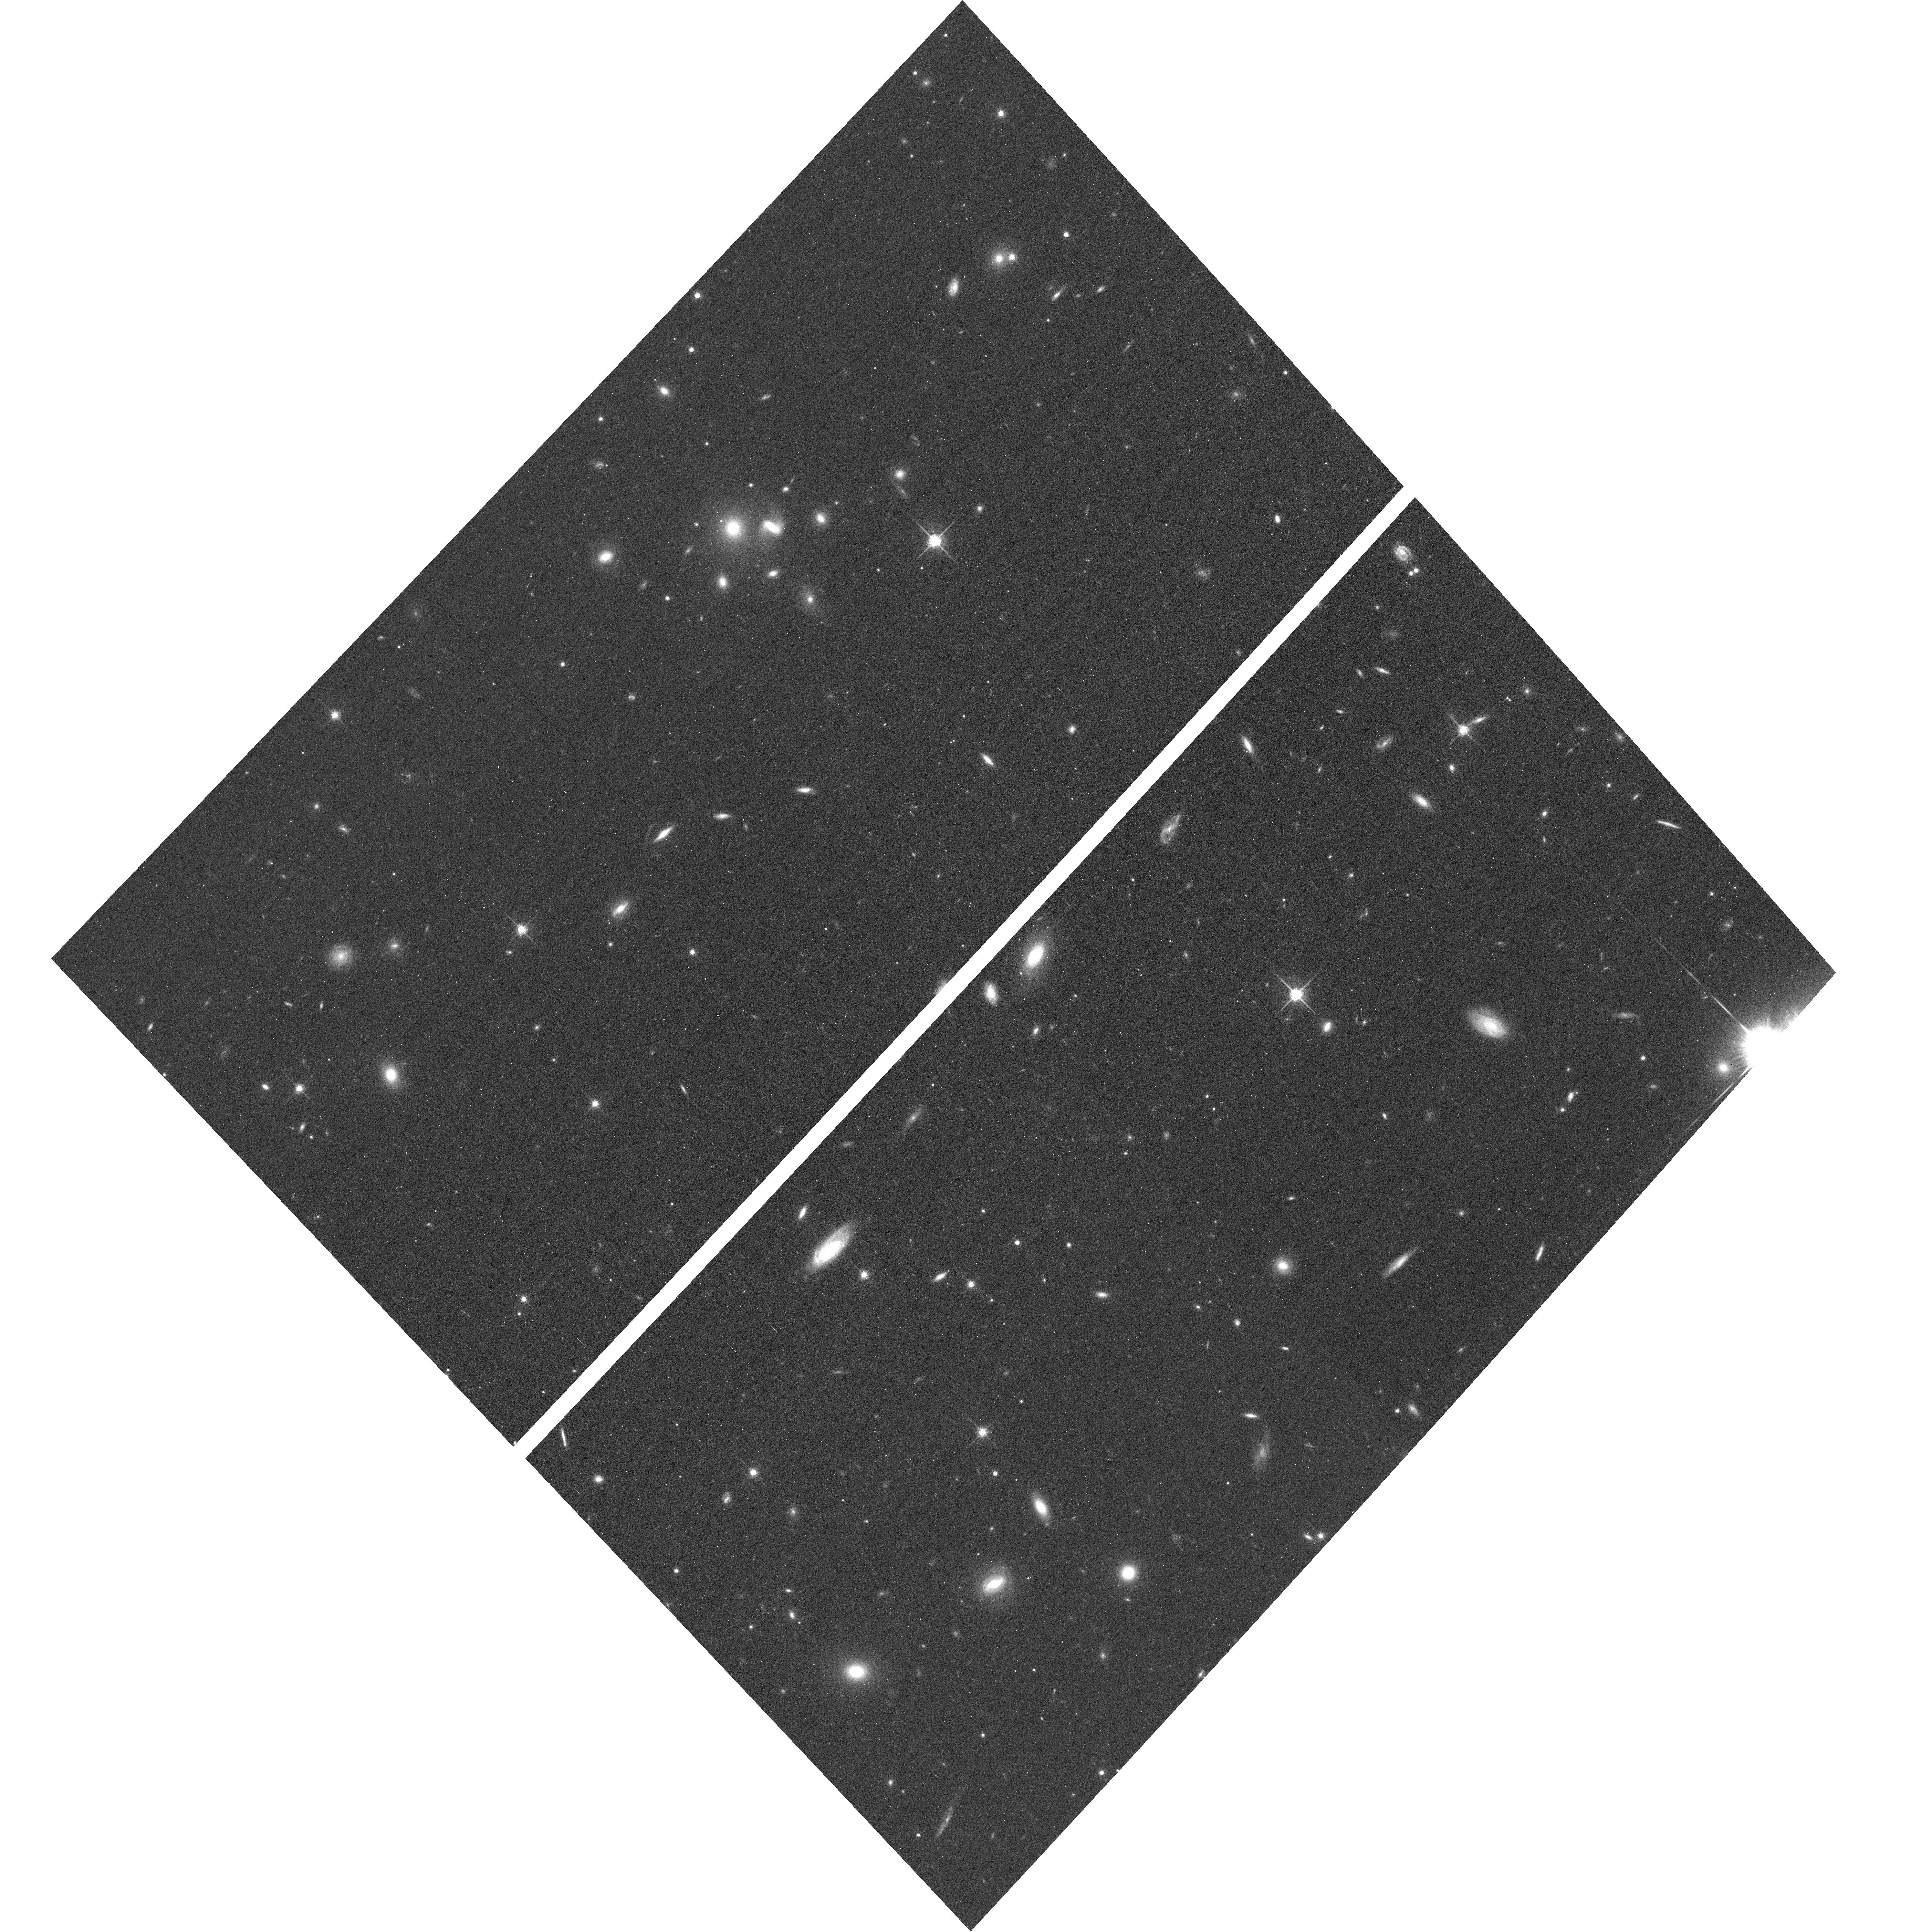
Target: ABELL2261-ACSPAR1
Instrument: ACS/WFC
Filter: F775W
Exposure: 13 min
Observation ID: hst_12066_a6_acs_wfc_f775w_jbeza6

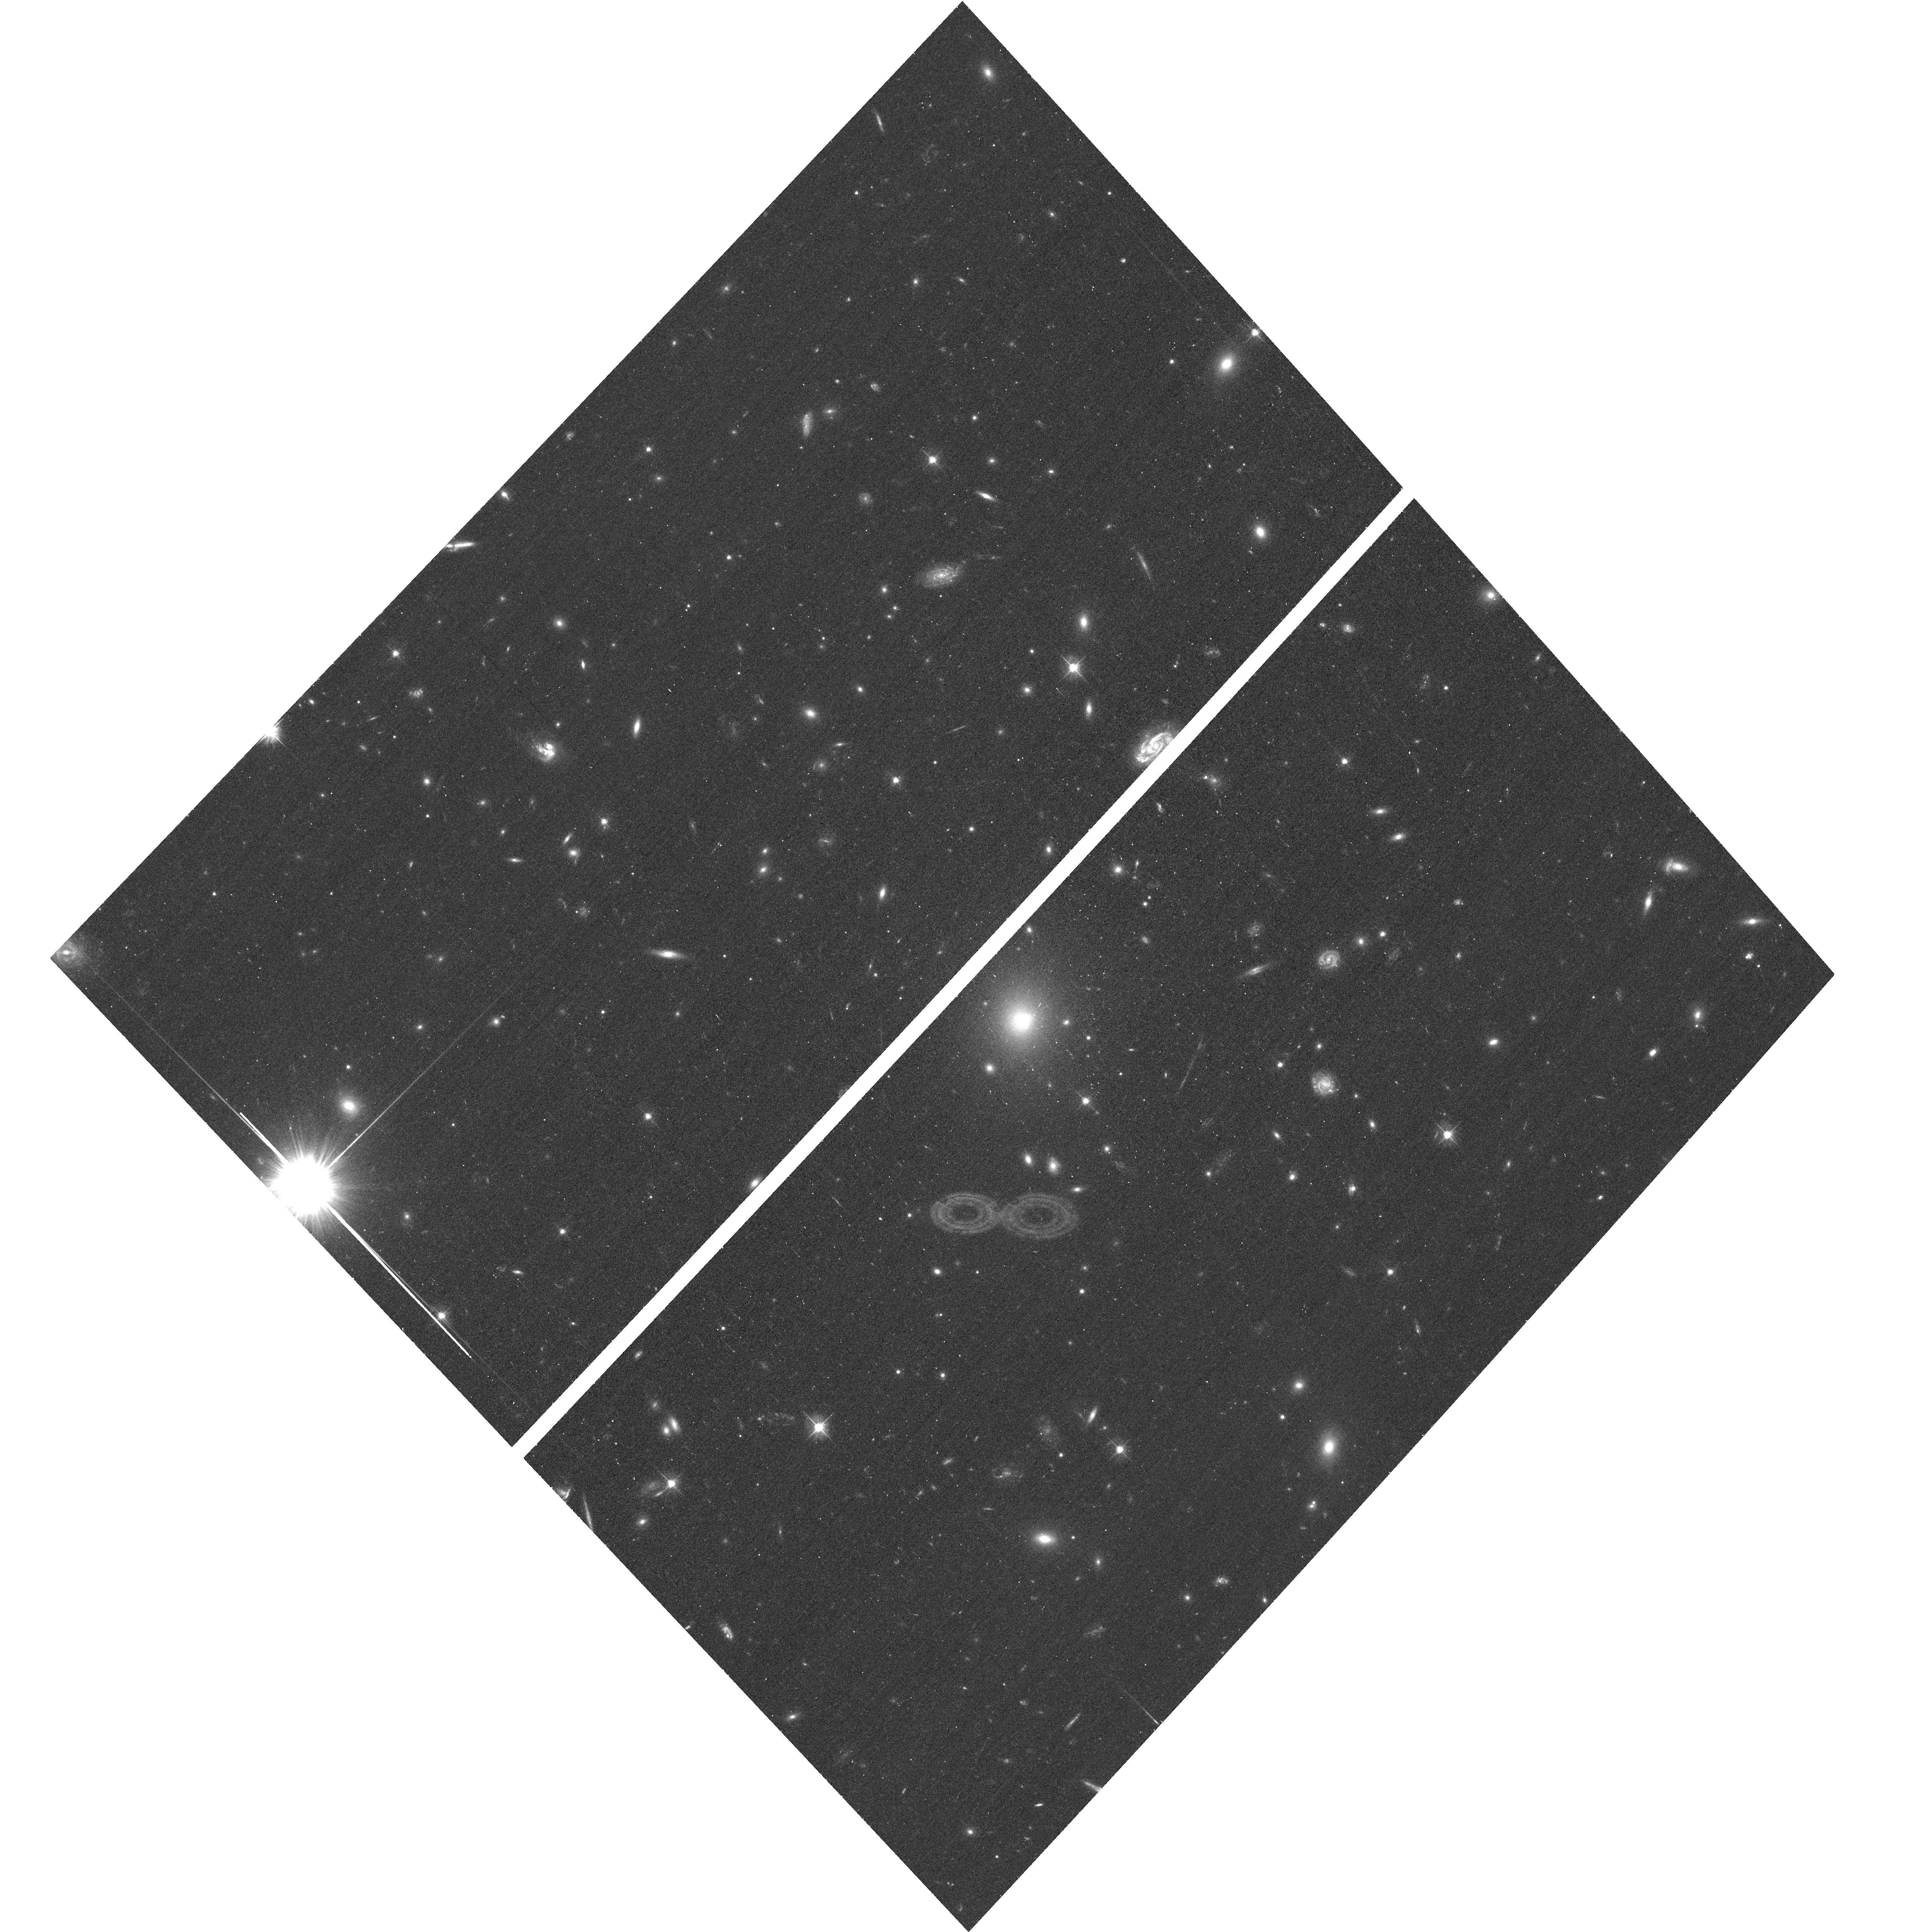
Target: ABELL2261
Instrument: ACS/WFC
Filter: F475W
Exposure: 17 min
Observation ID: hst_12066_a1_acs_wfc_f475w_jbeza1

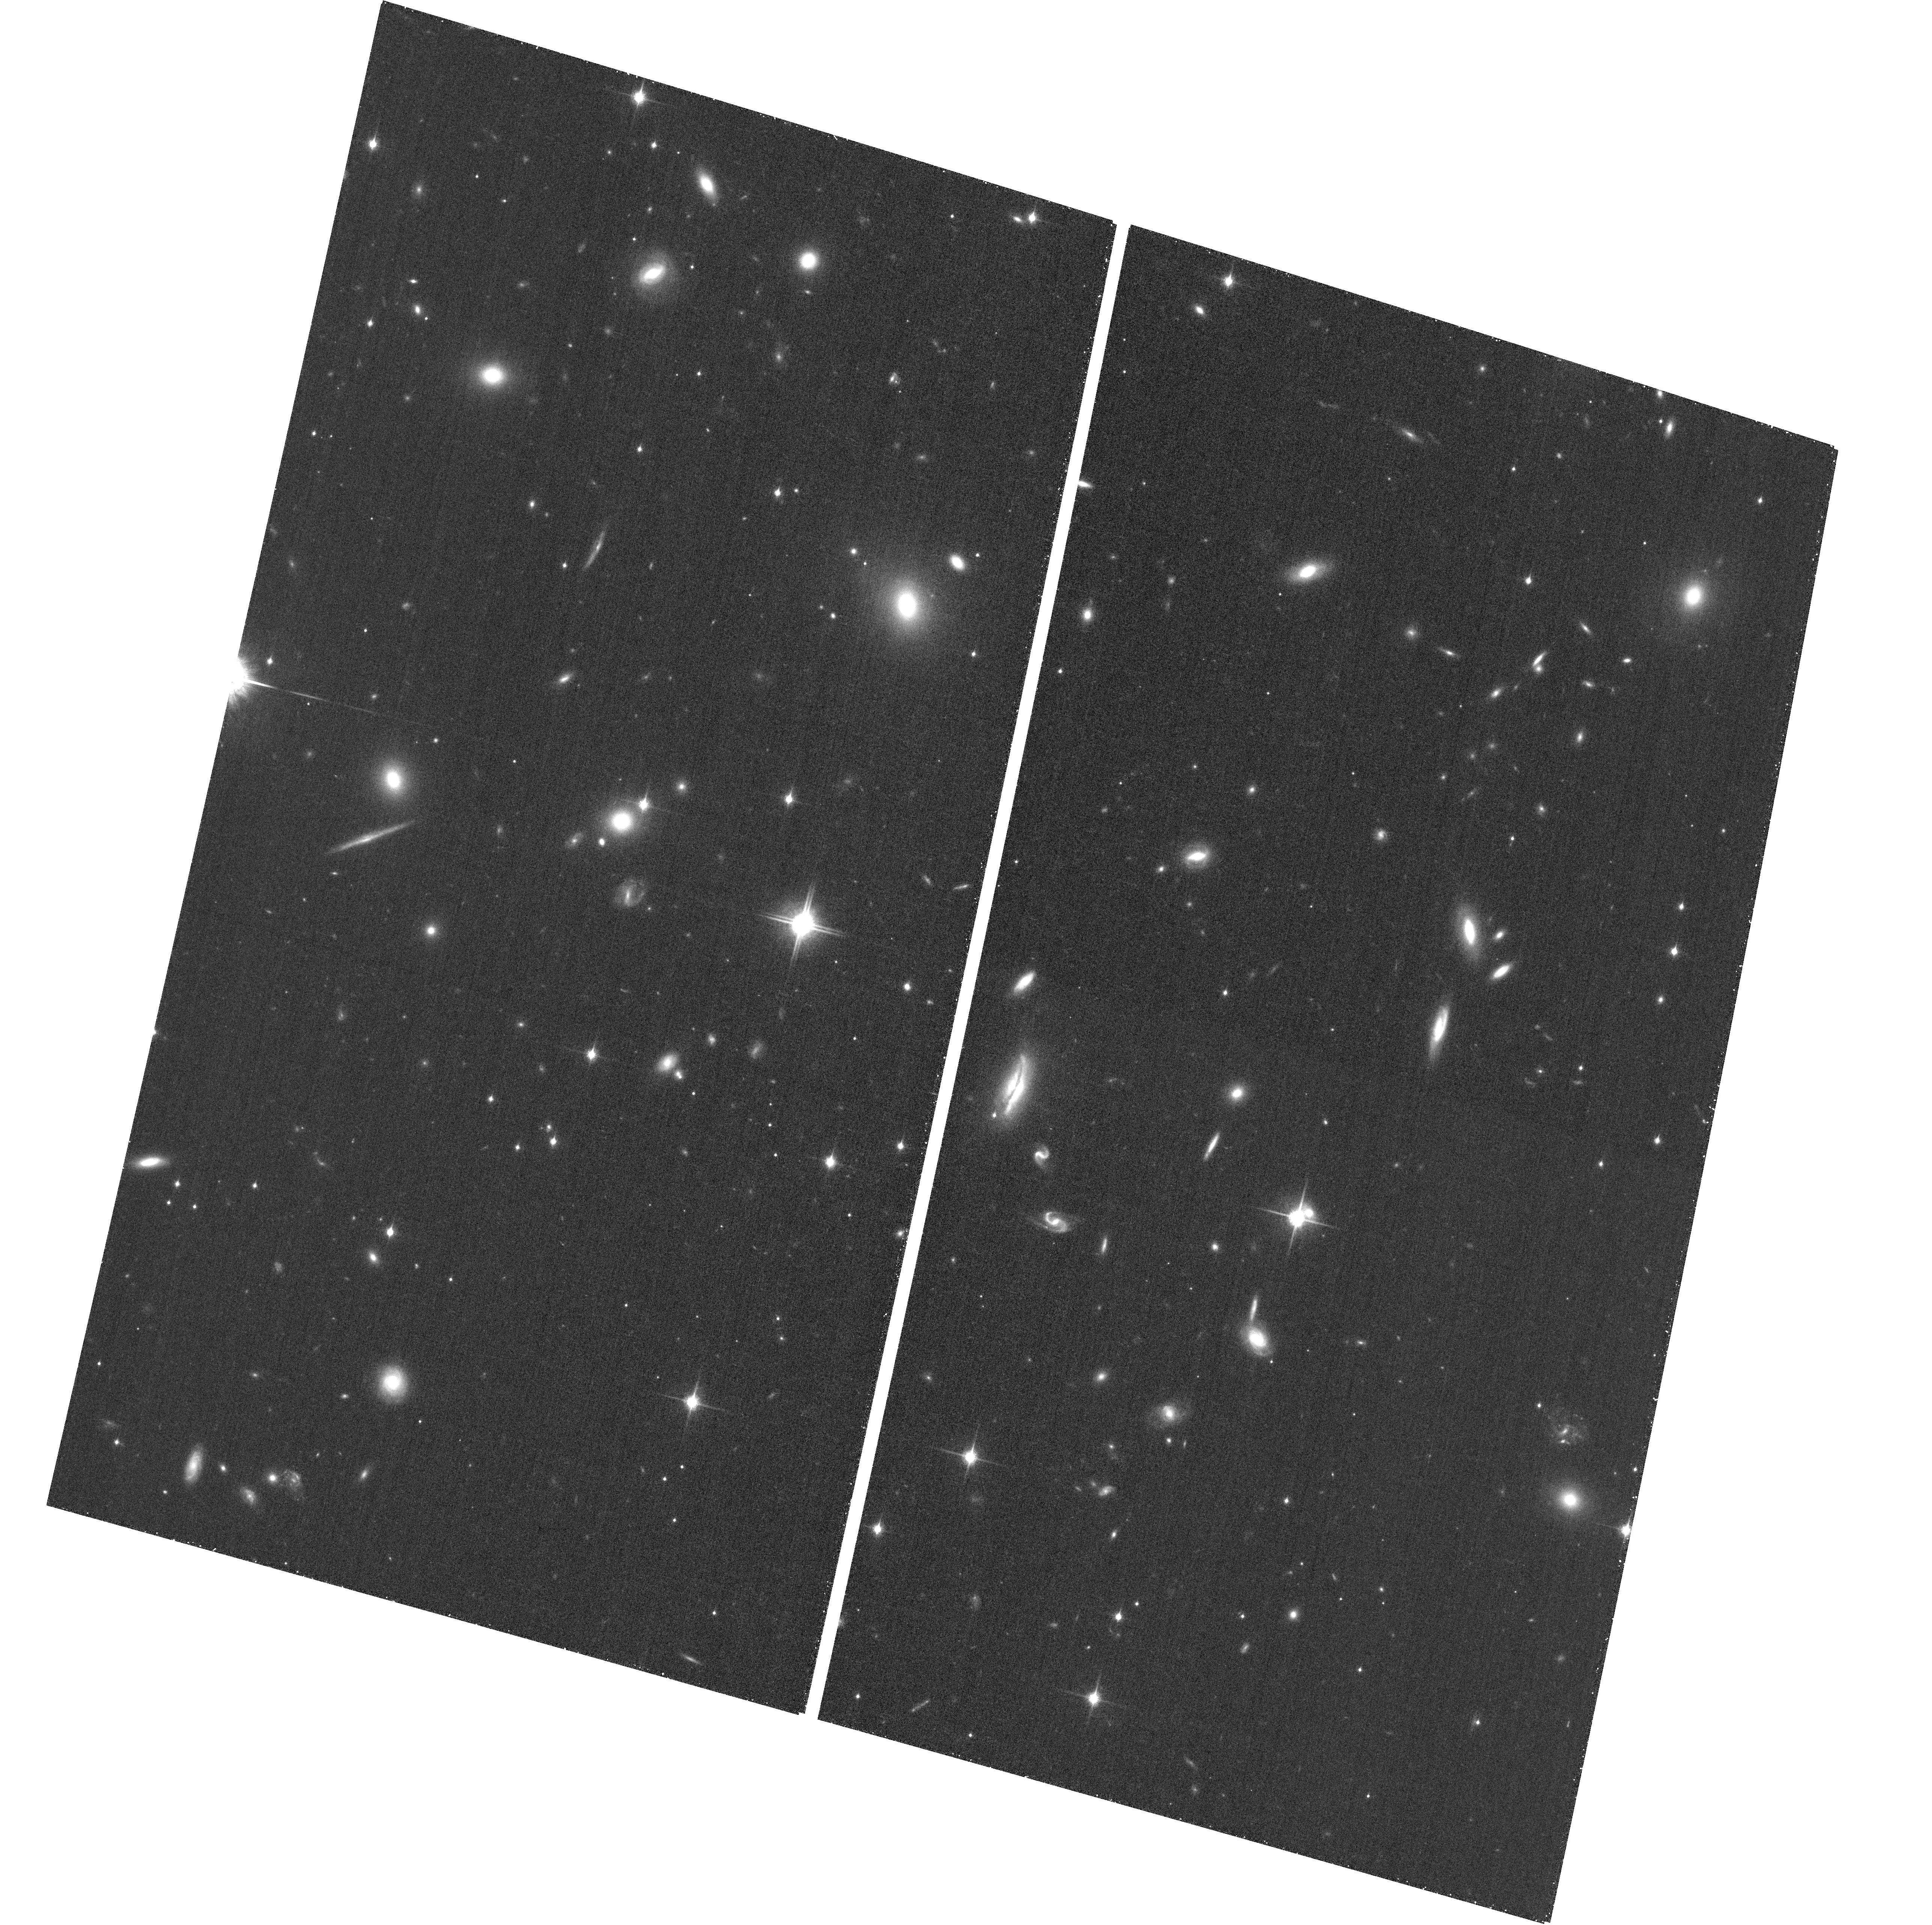
Target: ABELL2261-ACSPAR2
Instrument: ACS/WFC
Filter: F850LP
Exposure: 26 min
Observation ID: hst_12066_b1_acs_wfc_f850lp_jbezb1

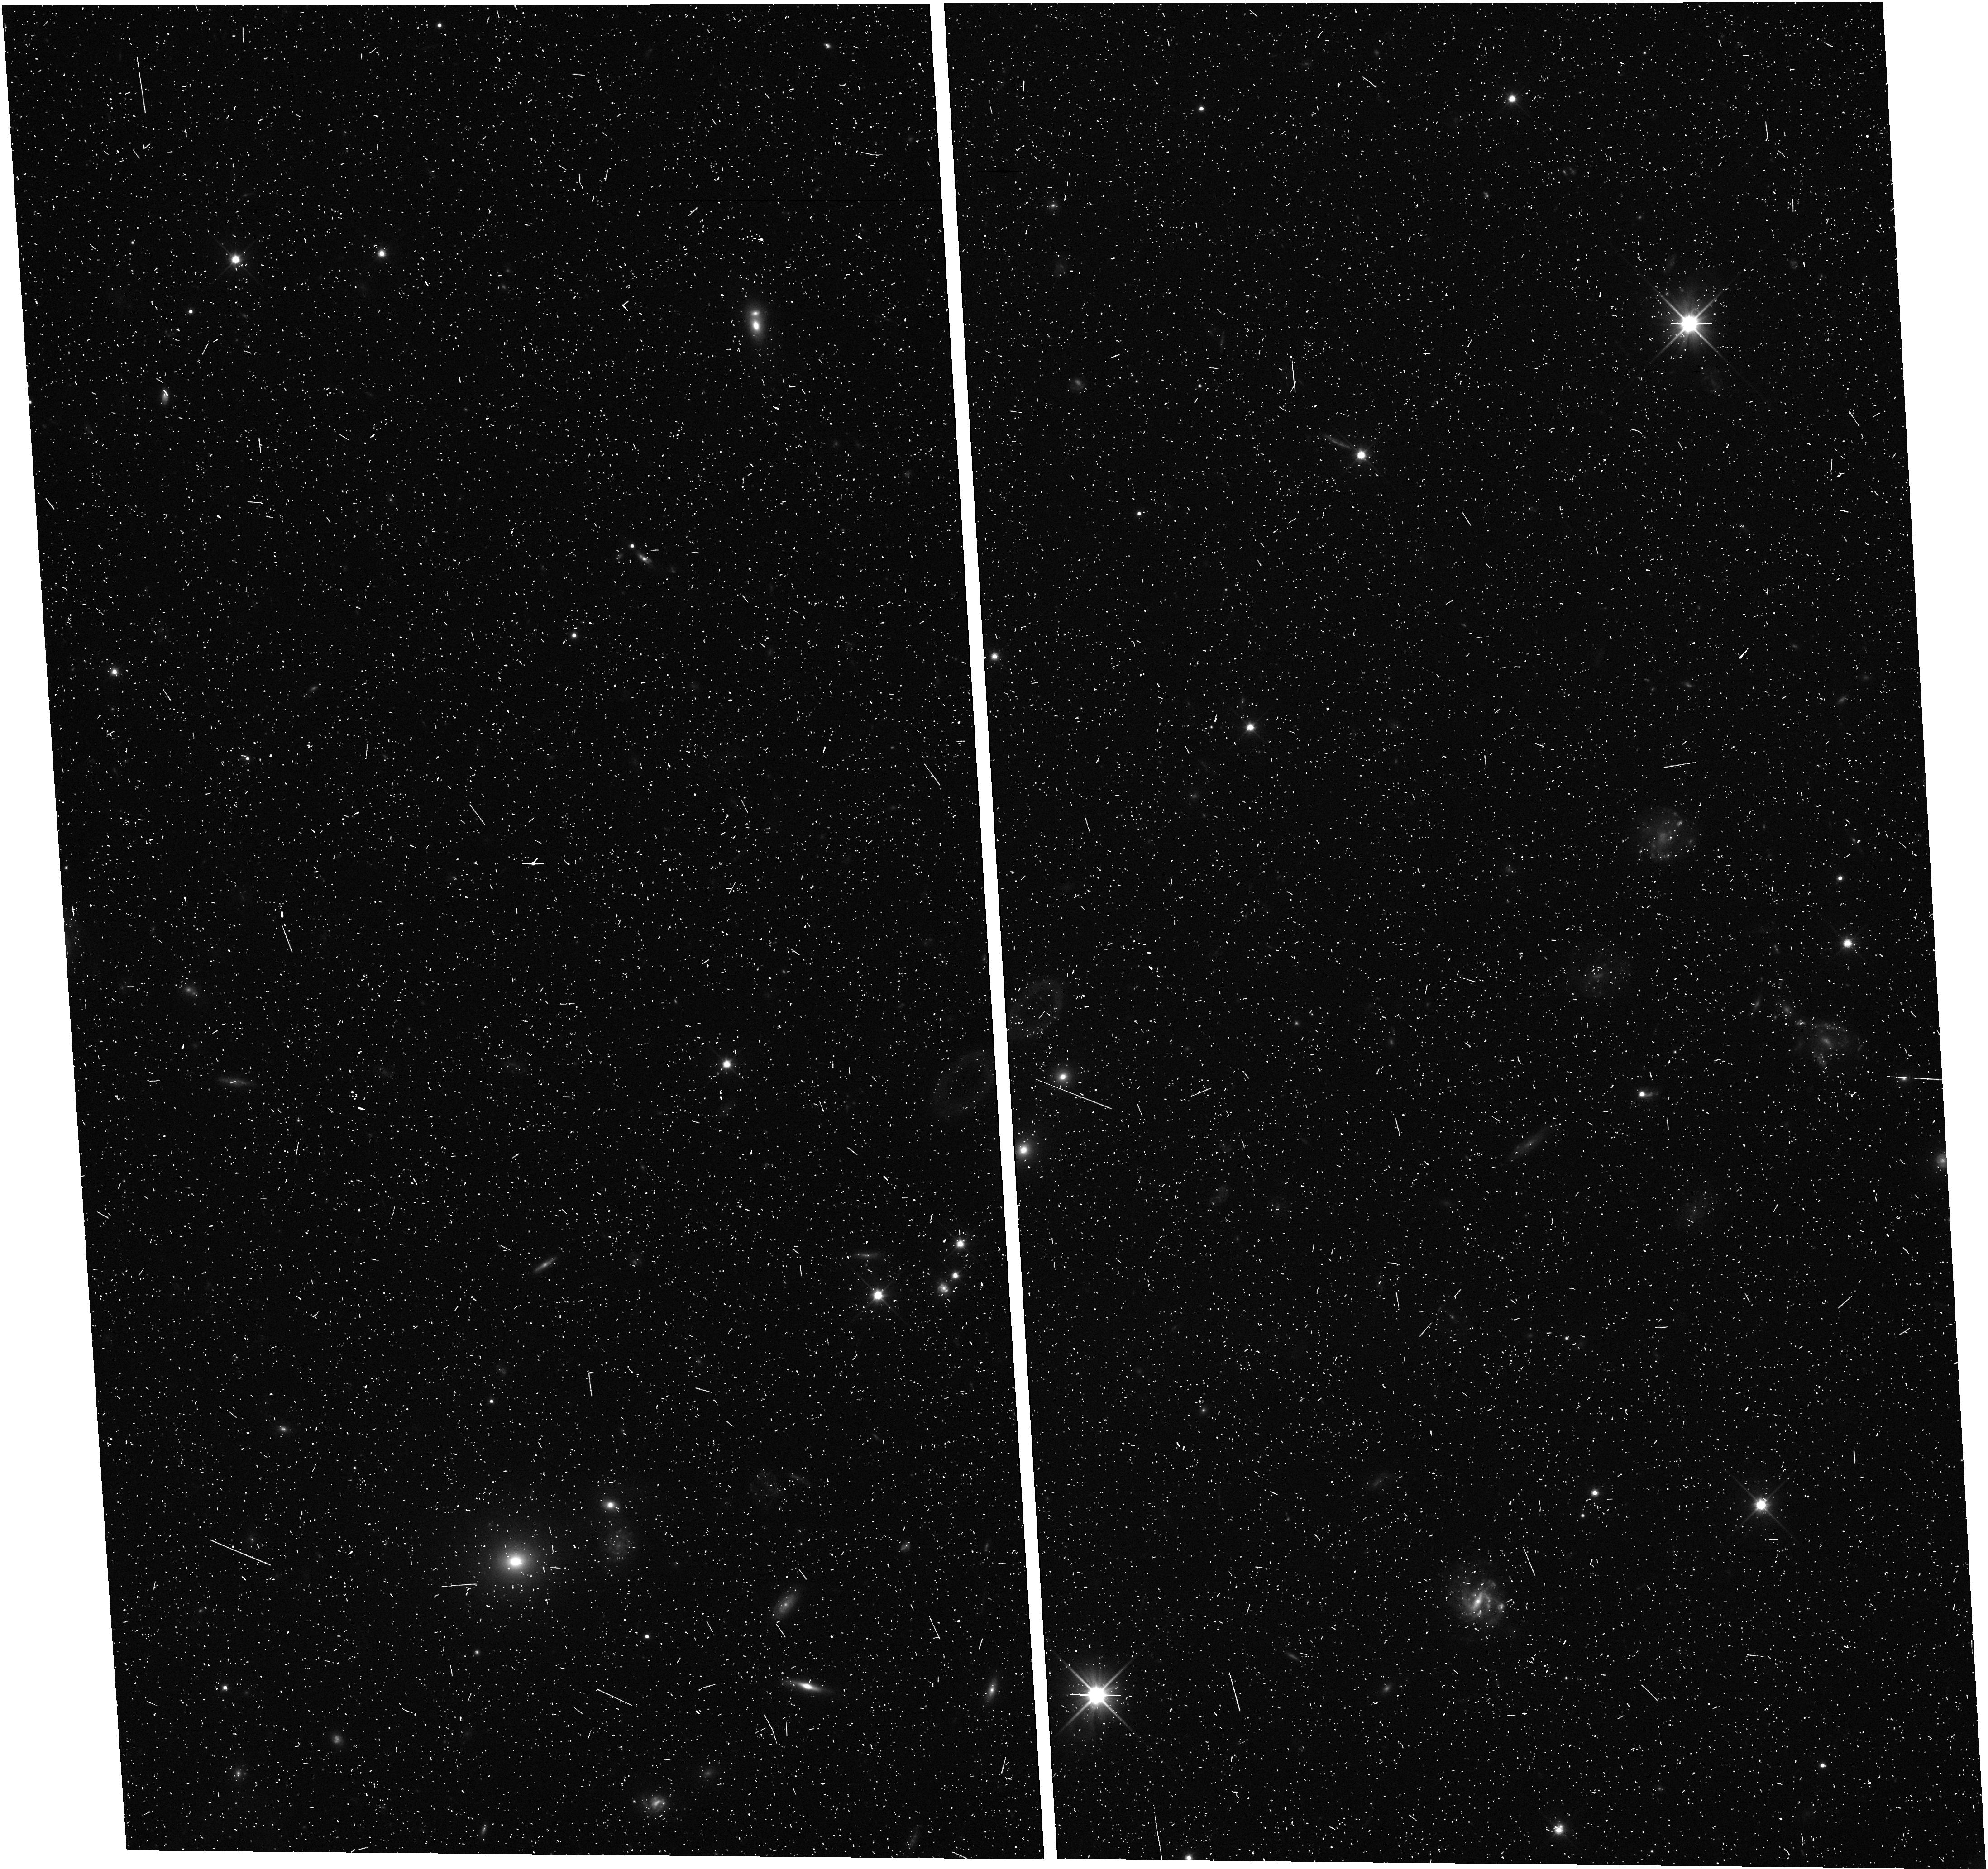
Target: ABELL2261-WFC3PAR1
Instrument: WFC3/UVIS
Filter: F350LP
Exposure: 11 min
Observation ID: hst_12066_a0_wfc3_uvis_f350lp_ibeza0

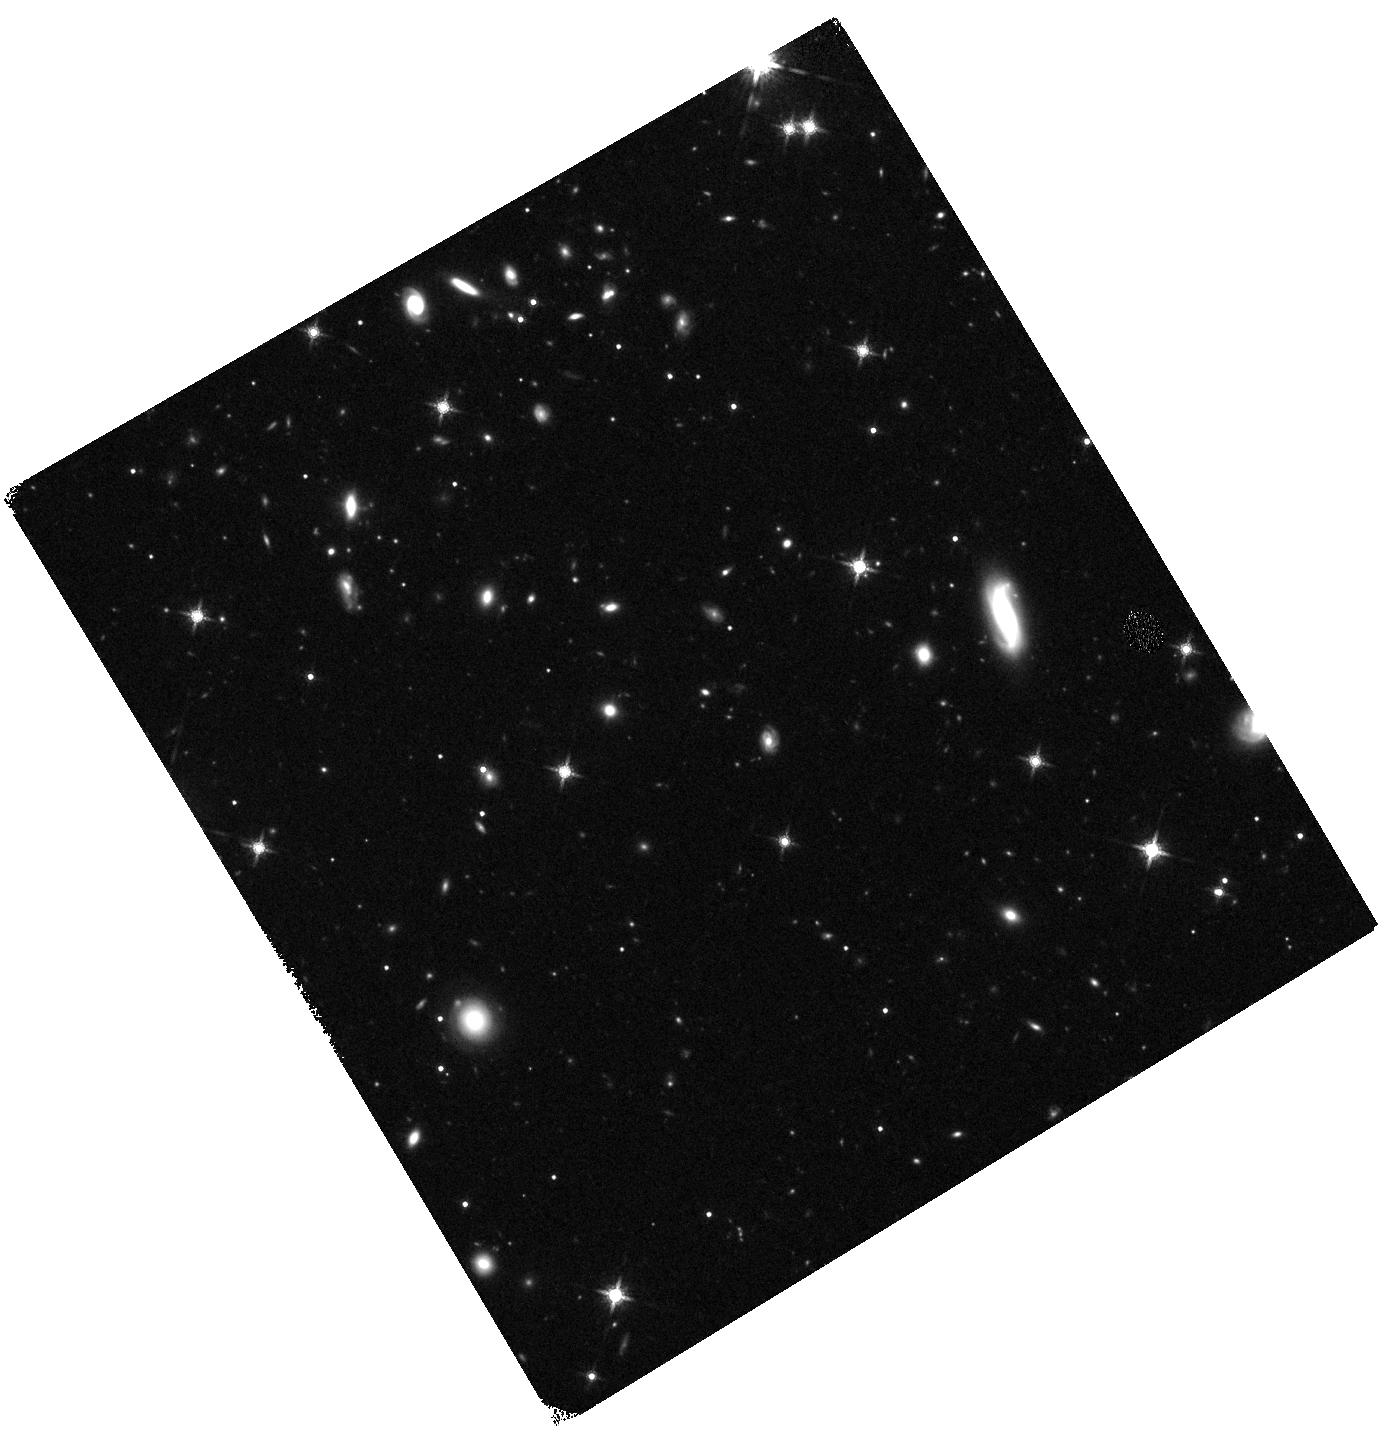
Target: ABELL2261-WFC3PAR2
Instrument: WFC3/IR
Filter: F160W
Exposure: 20 min
Observation ID: hst_12066_b7_wfc3_ir_f160w_ibezb7

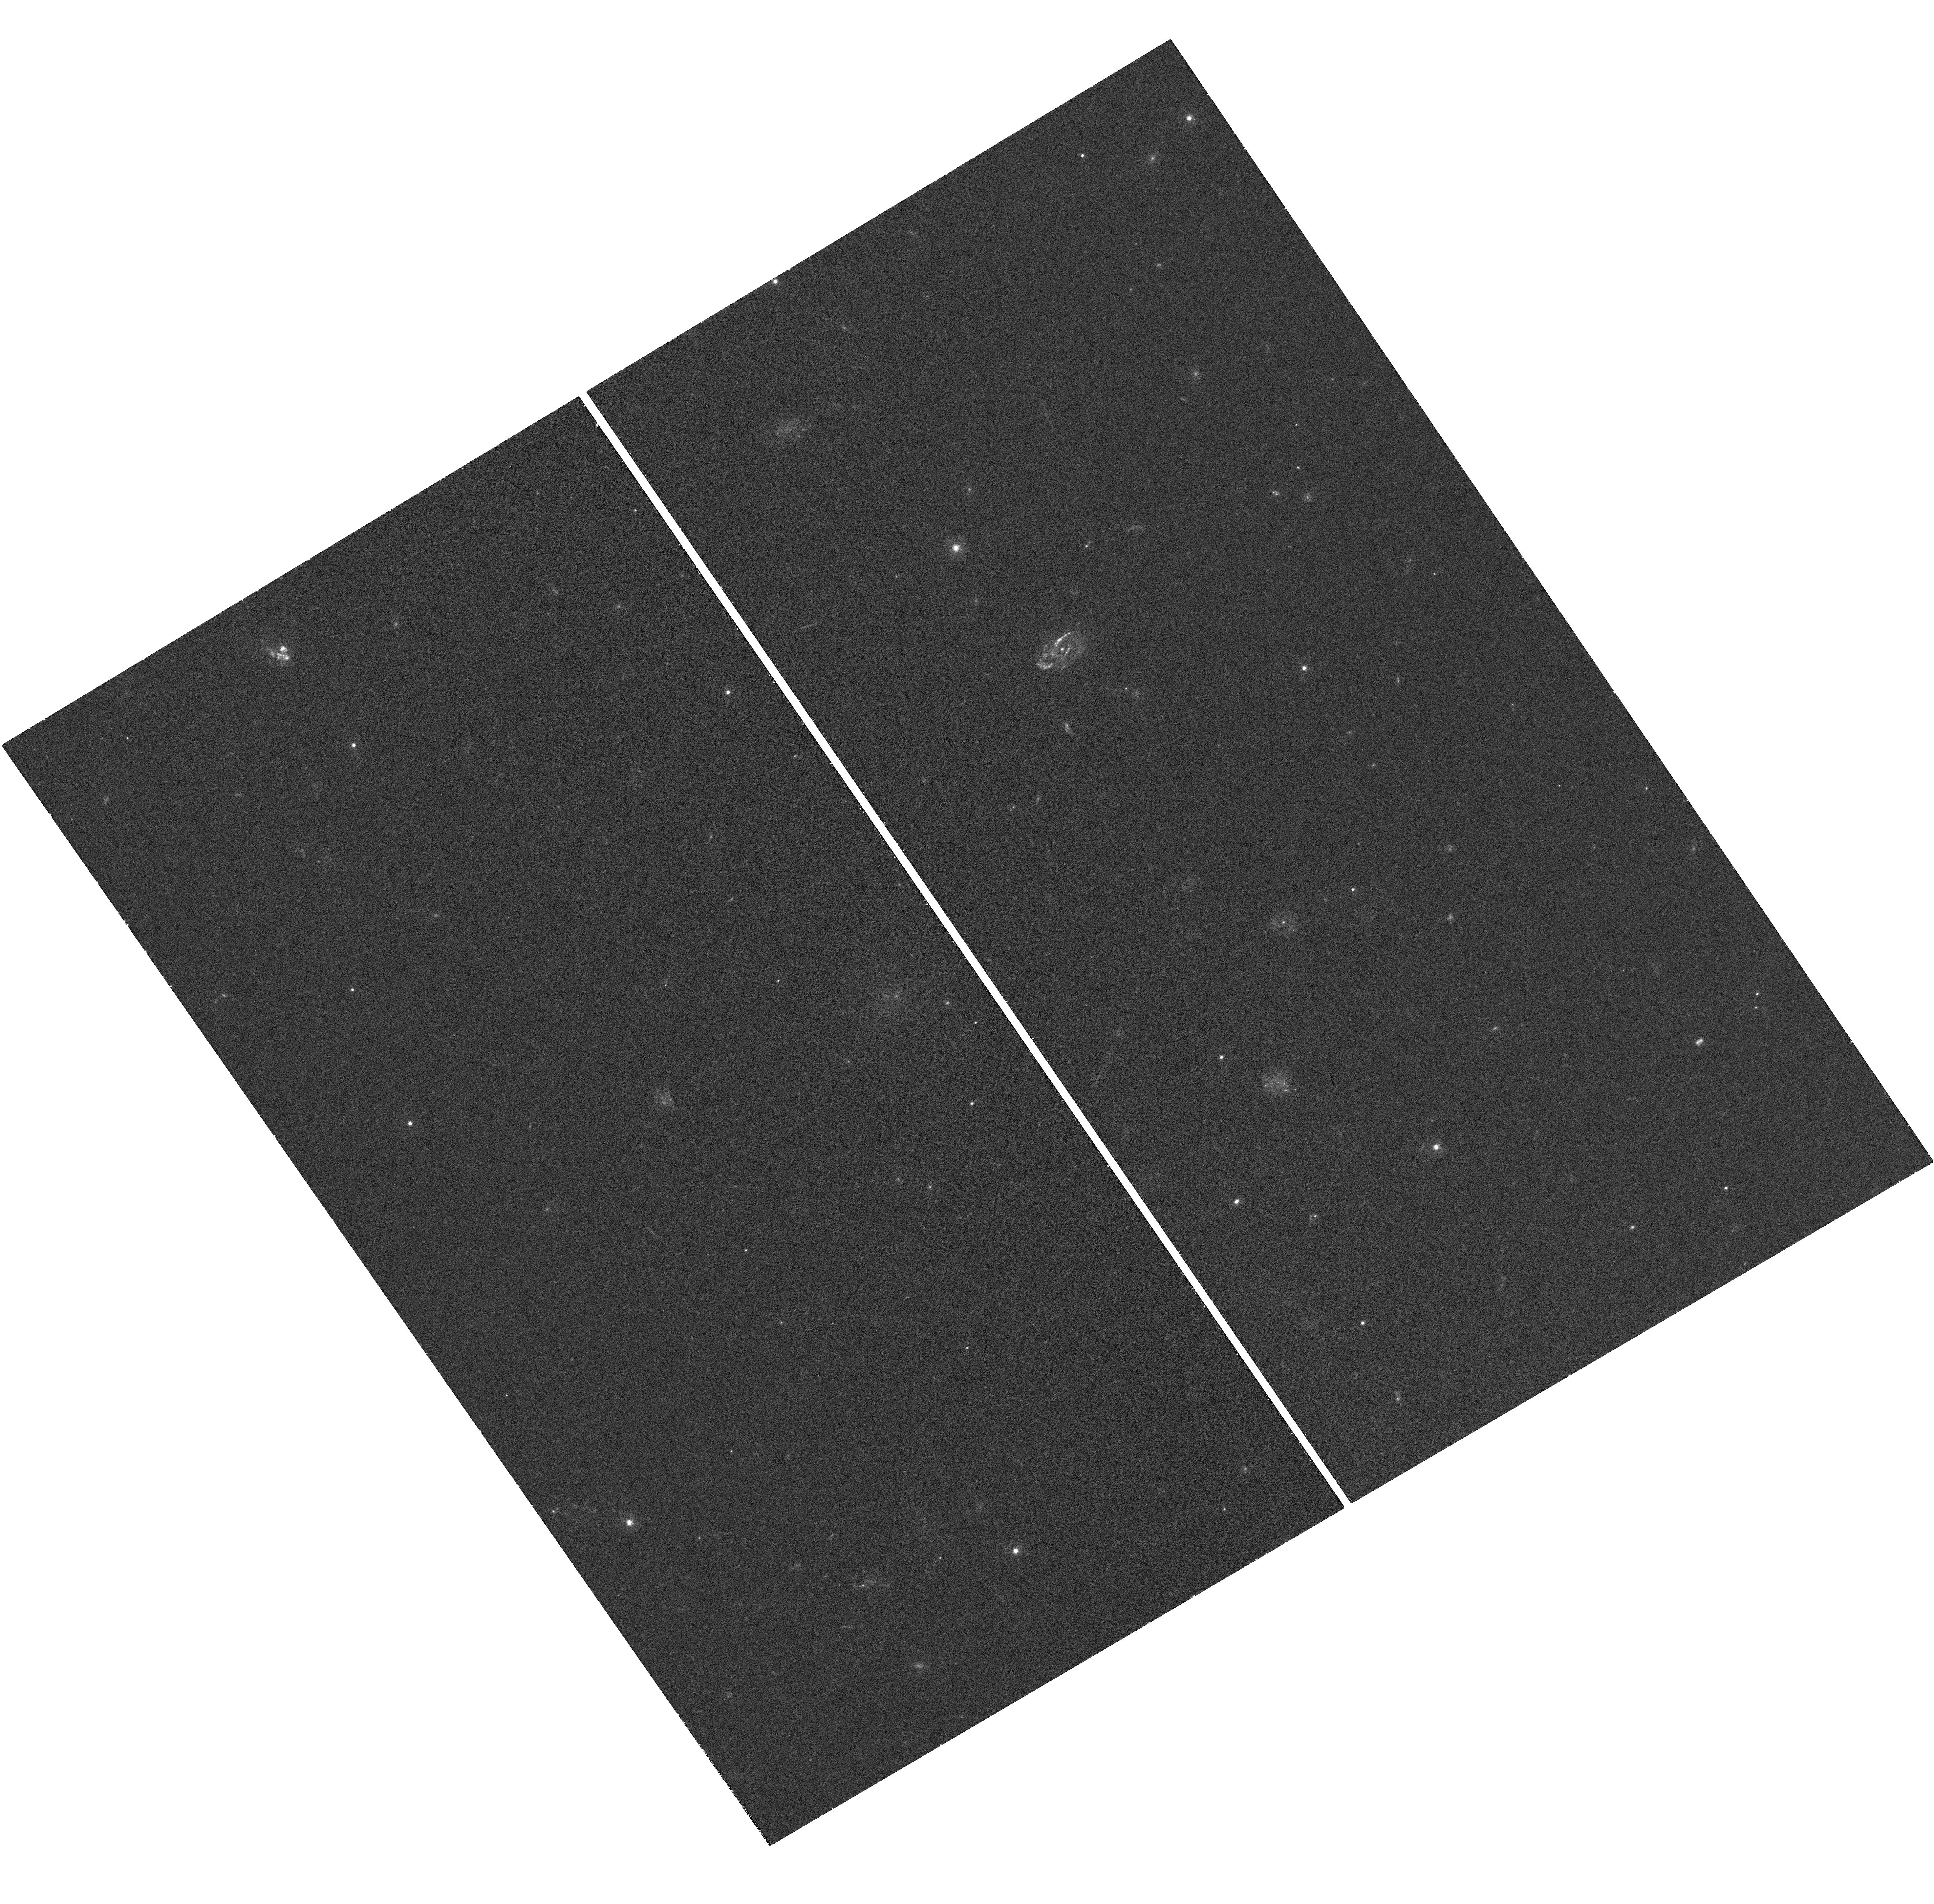
Target: ABELL2261
Instrument: WFC3/UVIS
Filter: F336W
Exposure: 40 min
Observation ID: hst_12066_b6_wfc3_uvis_f336w_ibezb6

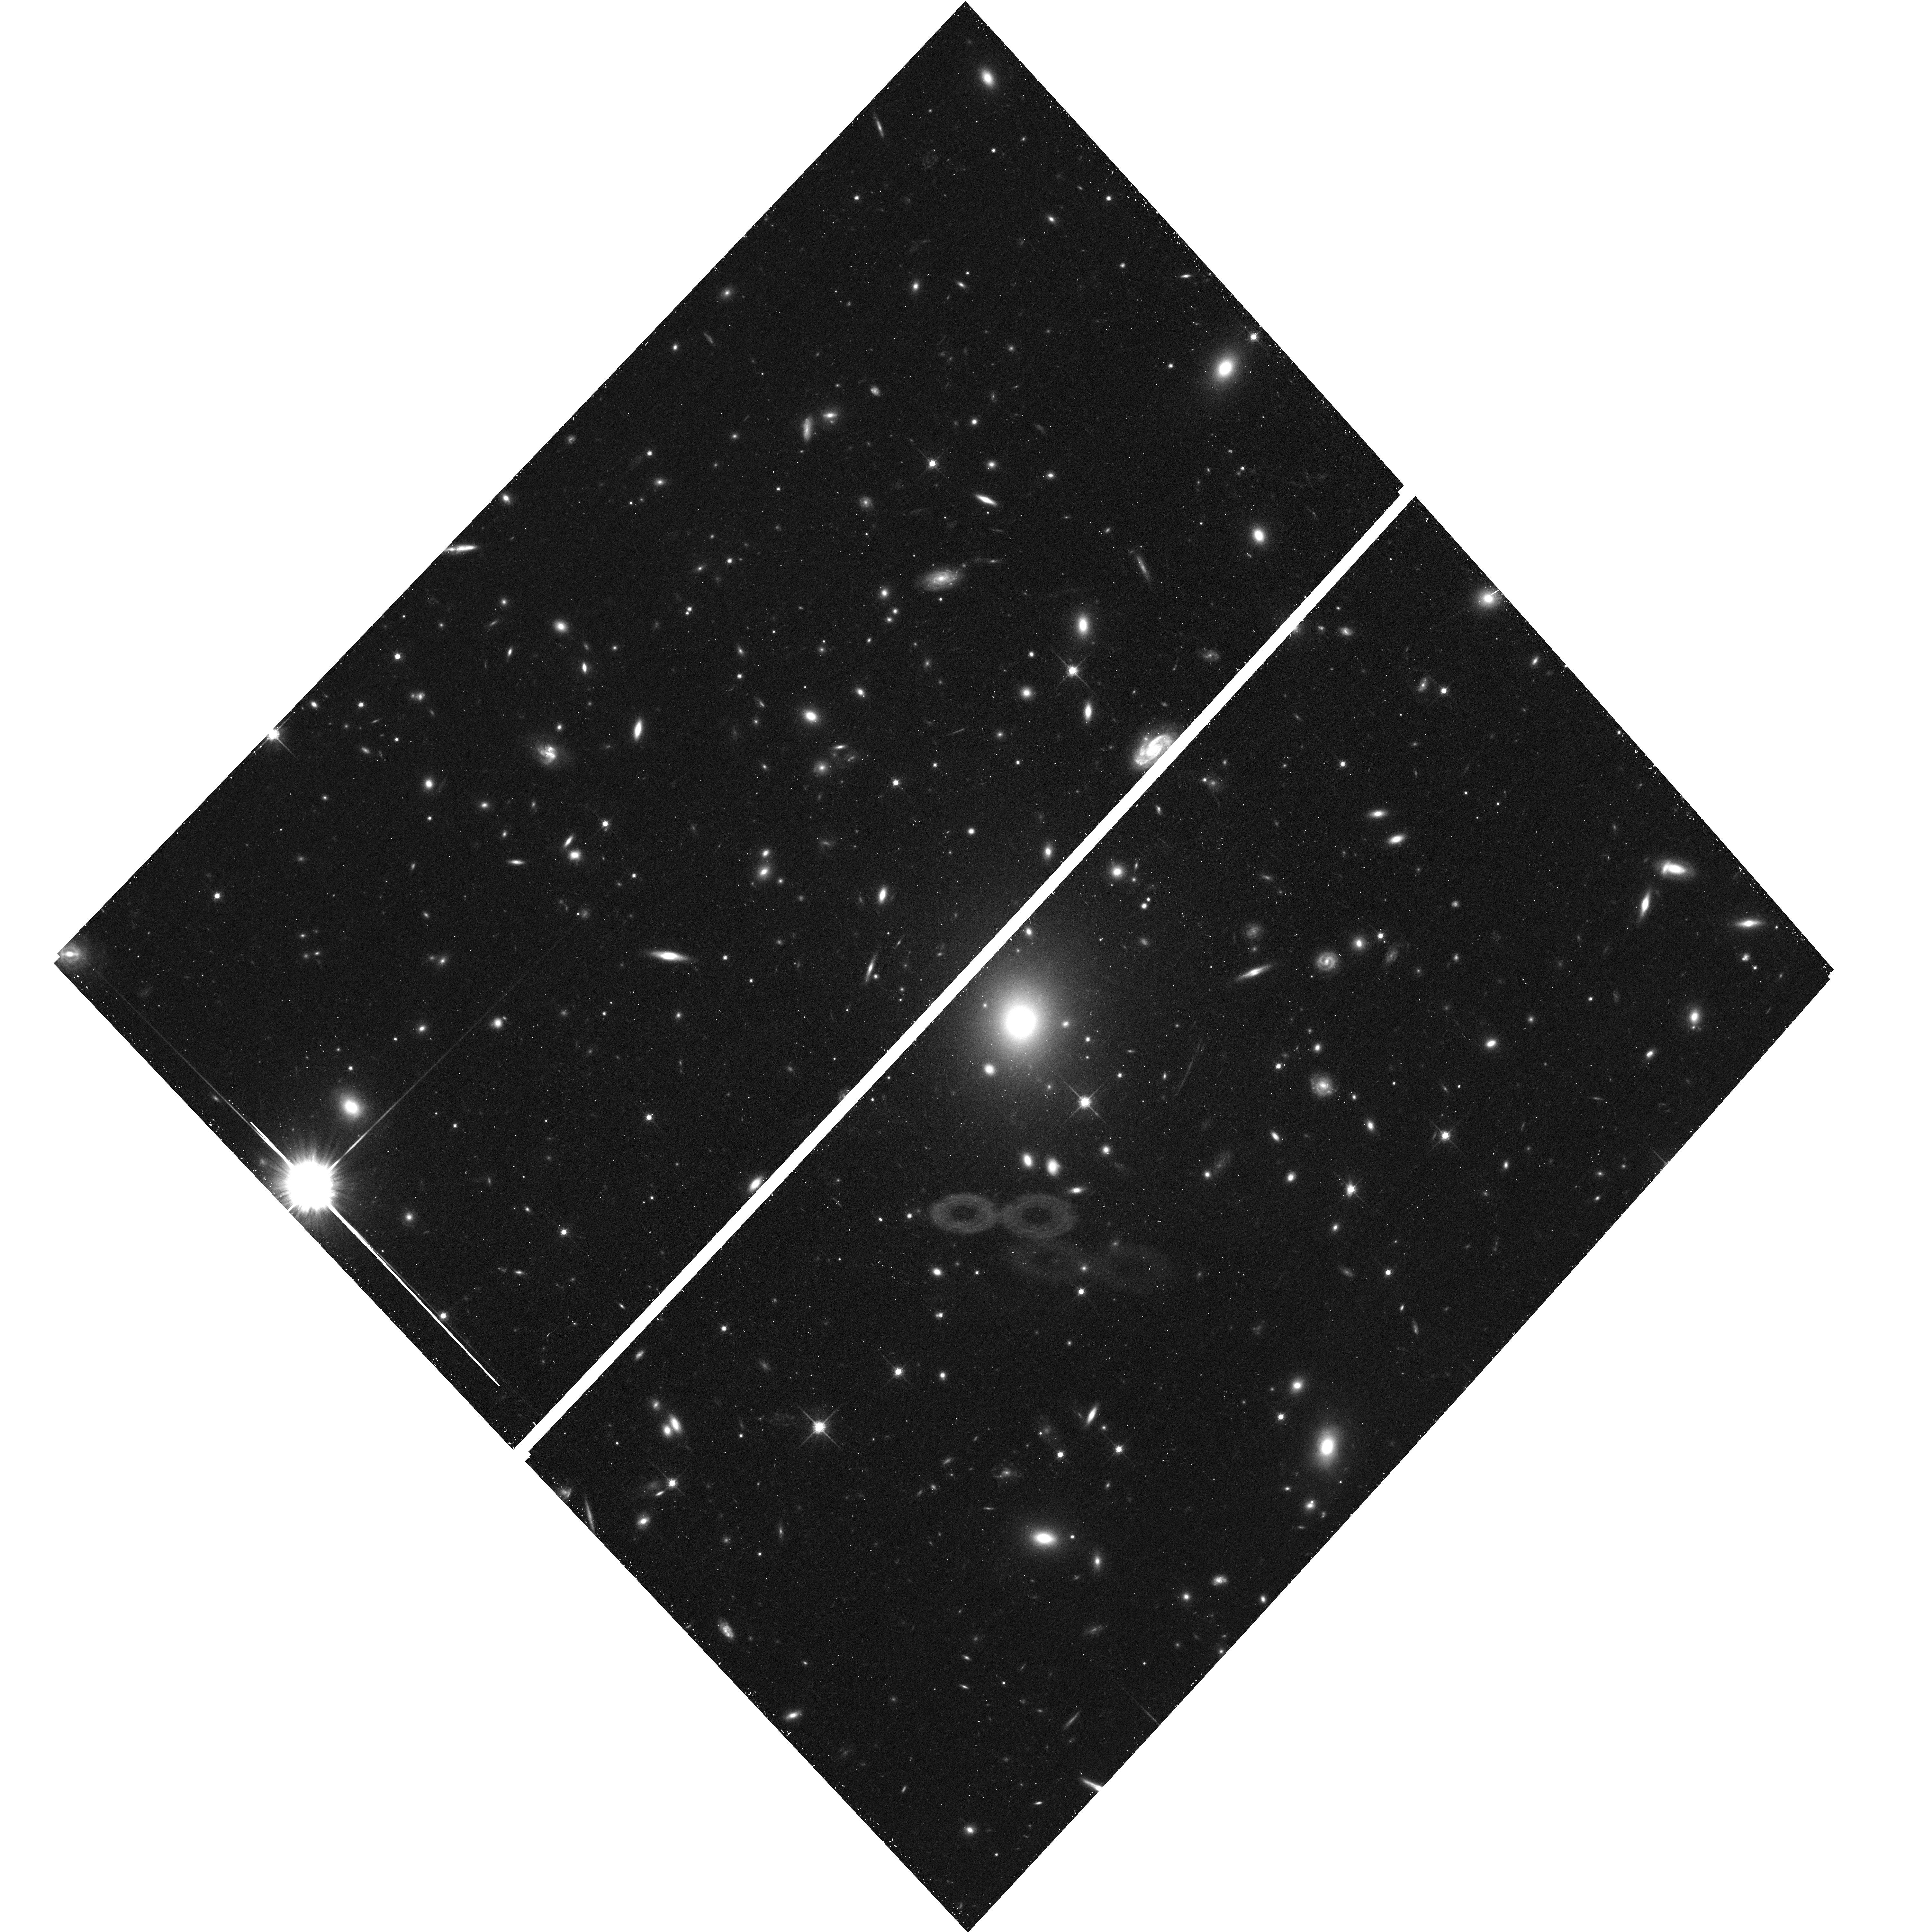
Target: ABELL2261
Instrument: ACS/WFC
Filter: F814W
Exposure: 17 min
Observation ID: hst_12066_a3_acs_wfc_f814w_jbeza3

Through a Lens, Darkly - New Constraints on the Fundamental Components of the Cosmos (PI: Postman, Marc)

As the most massive objects in the universe, galaxy clusters represent important signposts in our story of structure evolution, and are the ultimate telescopic lenses, placing gravitationally lensed galaxies from the earliest epochs in comfortable reach for careful study. We take full advantage of the refurbished ACS and WFC3 cameras to deliver deep 14-filter images of 25 carefully chosen clusters. These will enable us to address timely and substantive questions about dark matter, dark energy, and galaxy evolution well beyond z=7. These X-ray clusters are chosen to be free of lensing bias and to span a wide range of redshift and mass. By combining strong and weak lensing, we will obtain the definitive mass profile of relaxed clusters to confront the distinctive prediction of the standard LambdaCDM model. Detailed maps of internal structure will be enabled by ~1, 000 new multiply-imaged lensed sources to AB=26, all with precise (2% x (1+z)) photometric redshift measurements, thanks to WFC3's UV and IR coverage. A supernovae search in parallel (with low magnification uncertainties) will extend the Hubble diagram of SN1a to z>1.5, testing the constancy of dark energy with time and probing progenitor evolution. Our homogeneous panchromatic deep imaging of this cluster sample will constitute a vast legacy archive for studies of the formation and evolution of structure.